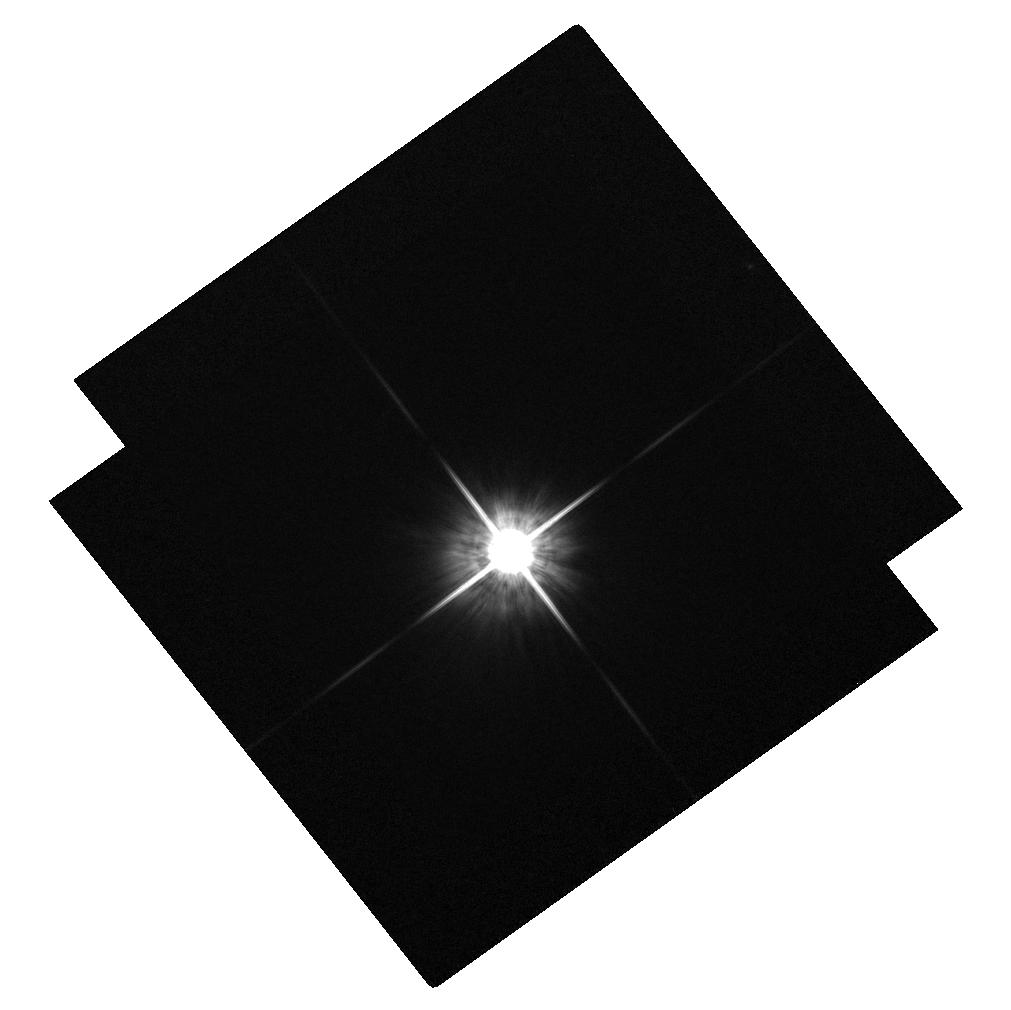
Target: HD237859. Instrument: ACS/WFC. Filter: F814W. Exposure: 1 min. Observation ID: hst_10569_c5_acs_wfc_f814w_j9dwc5

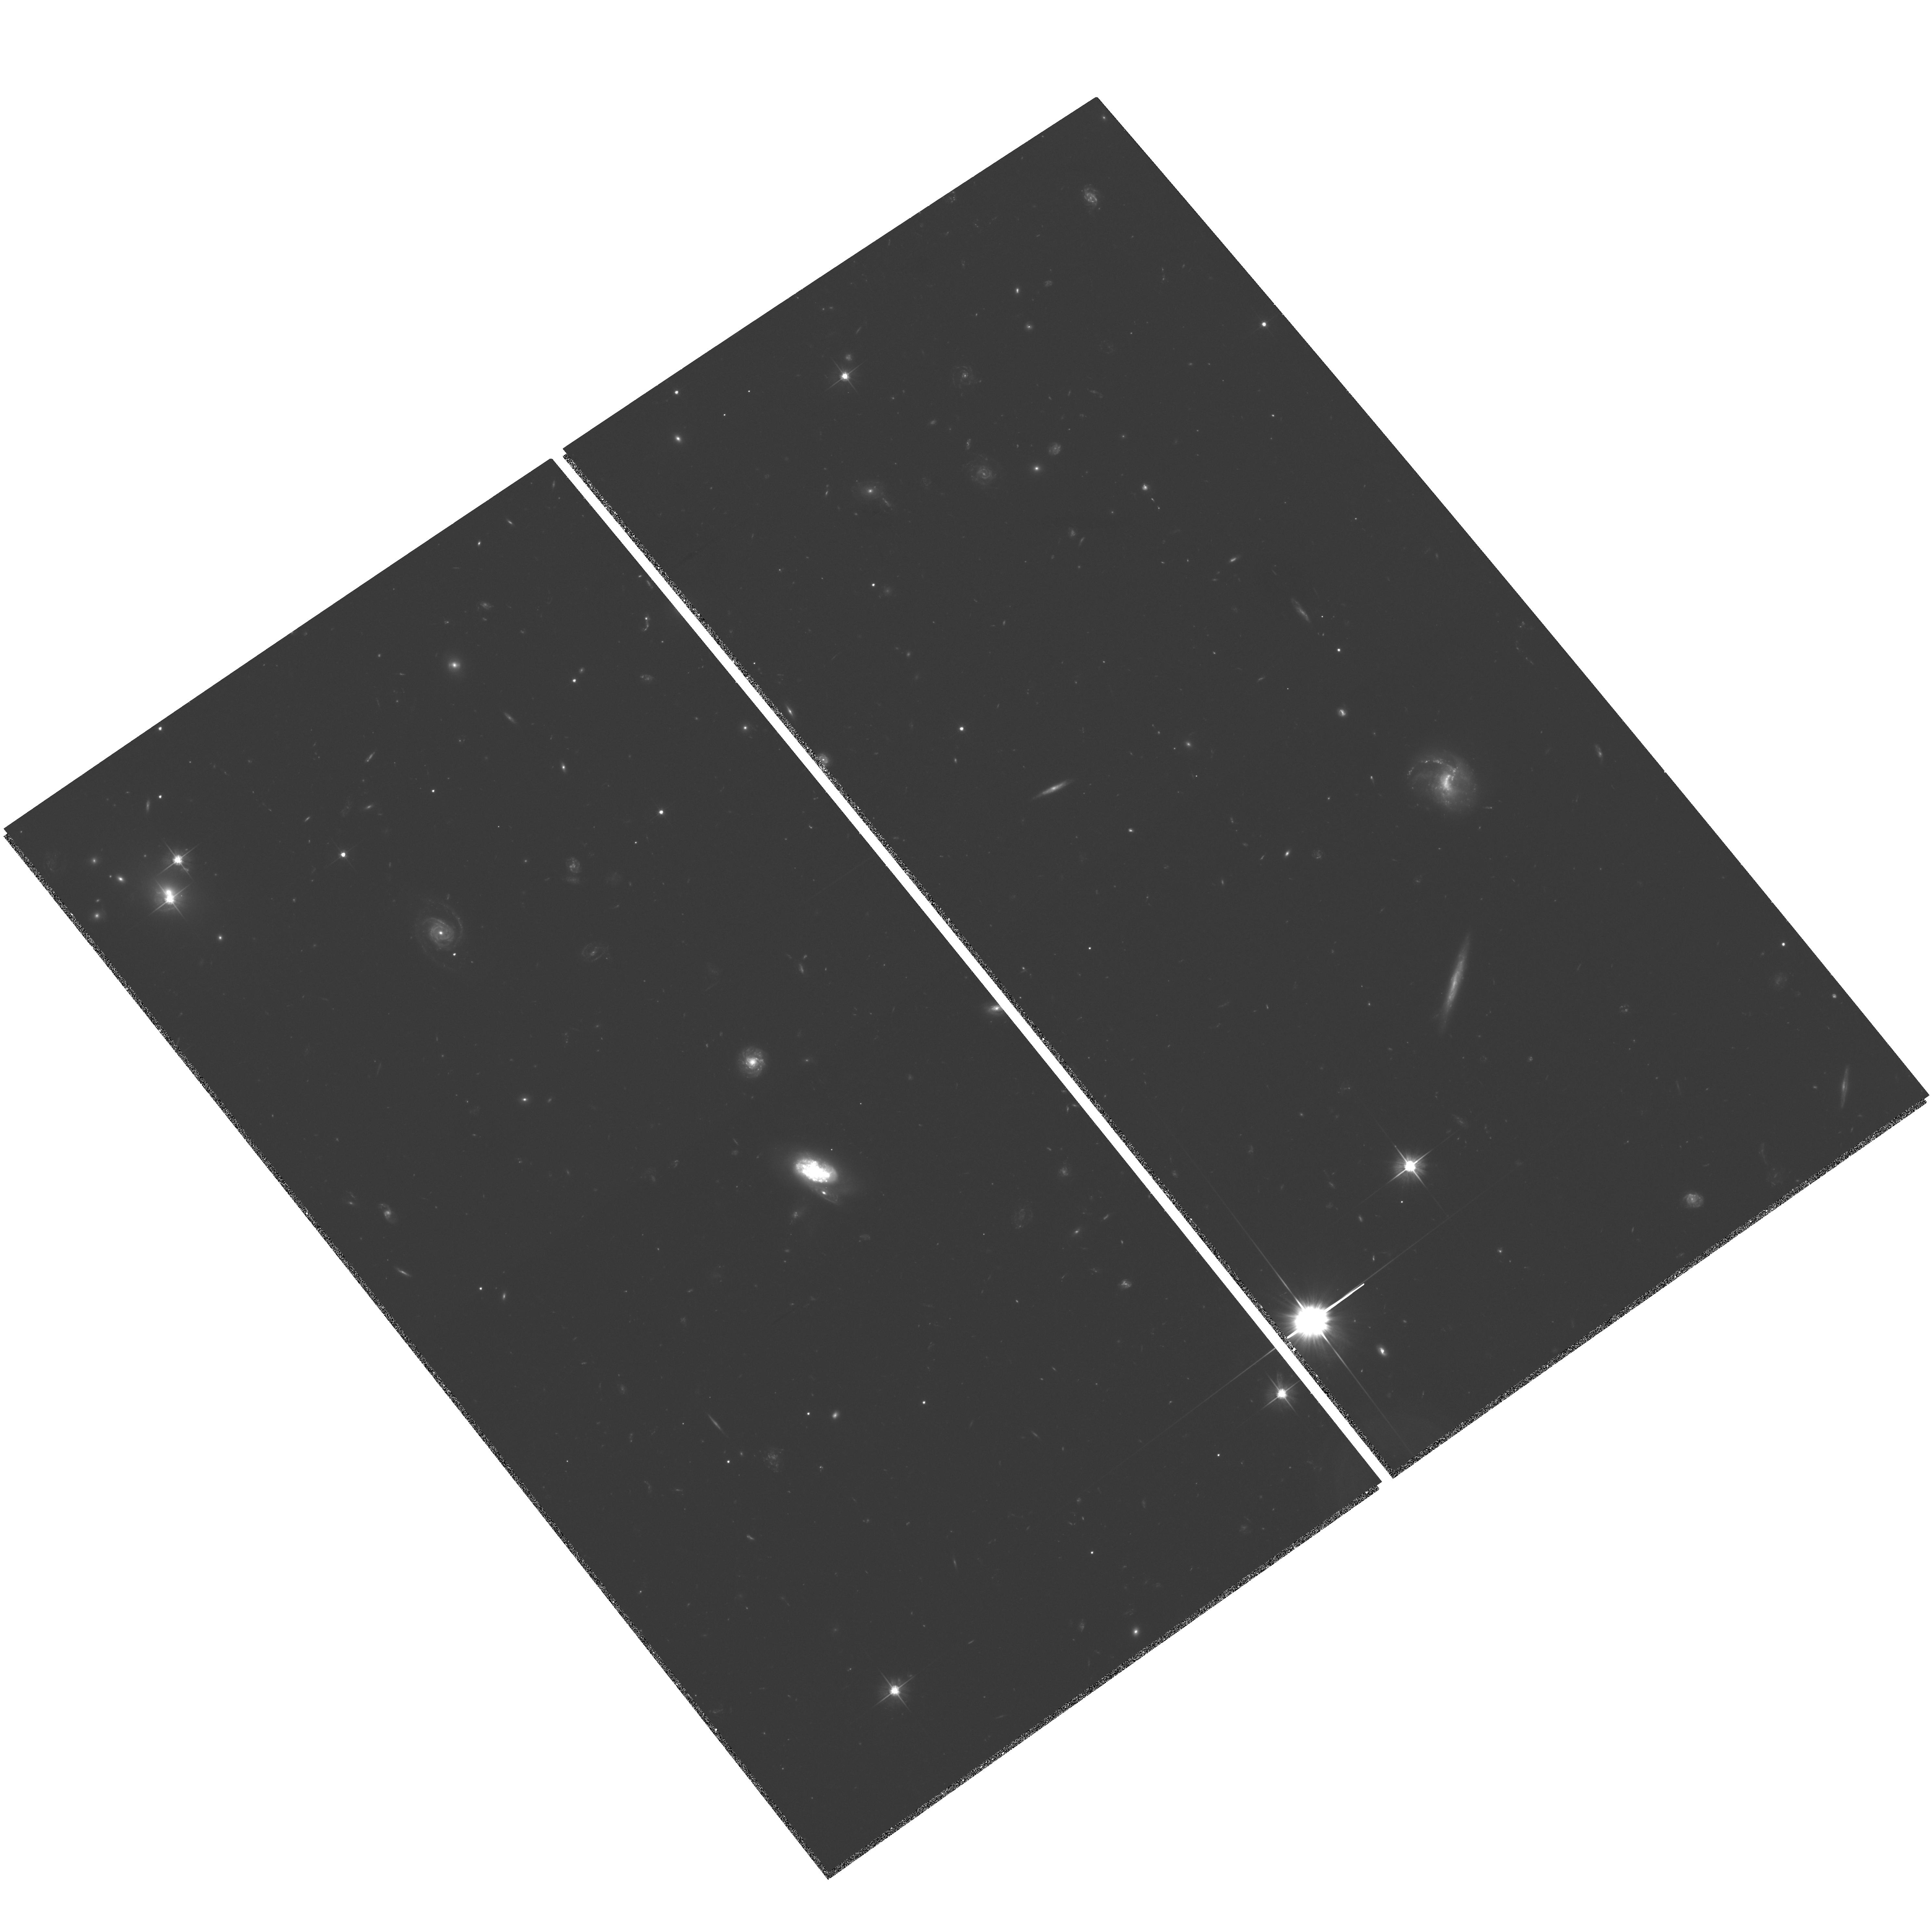
Target: Q0957+561. Instrument: ACS/WFC. Filter: F606W. Exposure: 2.1 h. Observation ID: hst_10569_04_acs_wfc_f606w_j9dw04

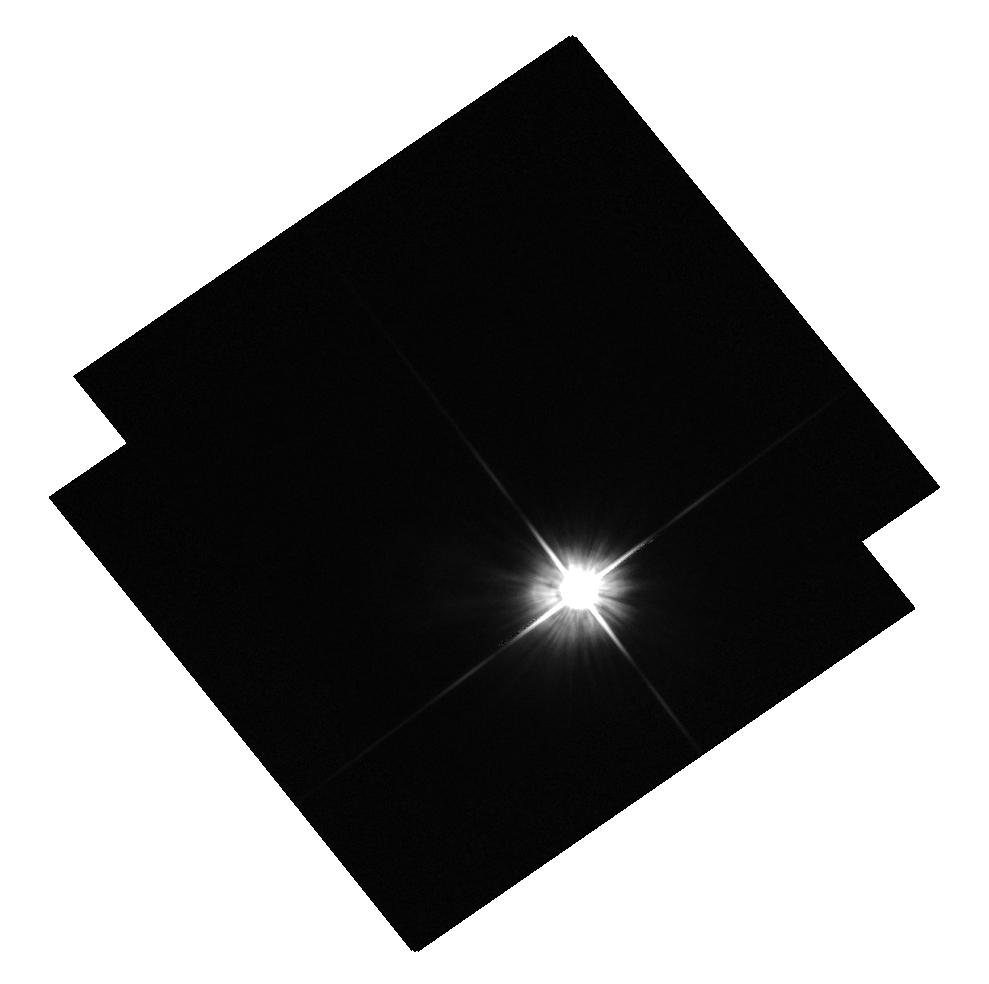
Target: HD237859-OFFSET. Instrument: ACS/WFC. Filter: F606W. Exposure: 1 min. Observation ID: hst_10569_b5_acs_wfc_f606w_j9dwb5

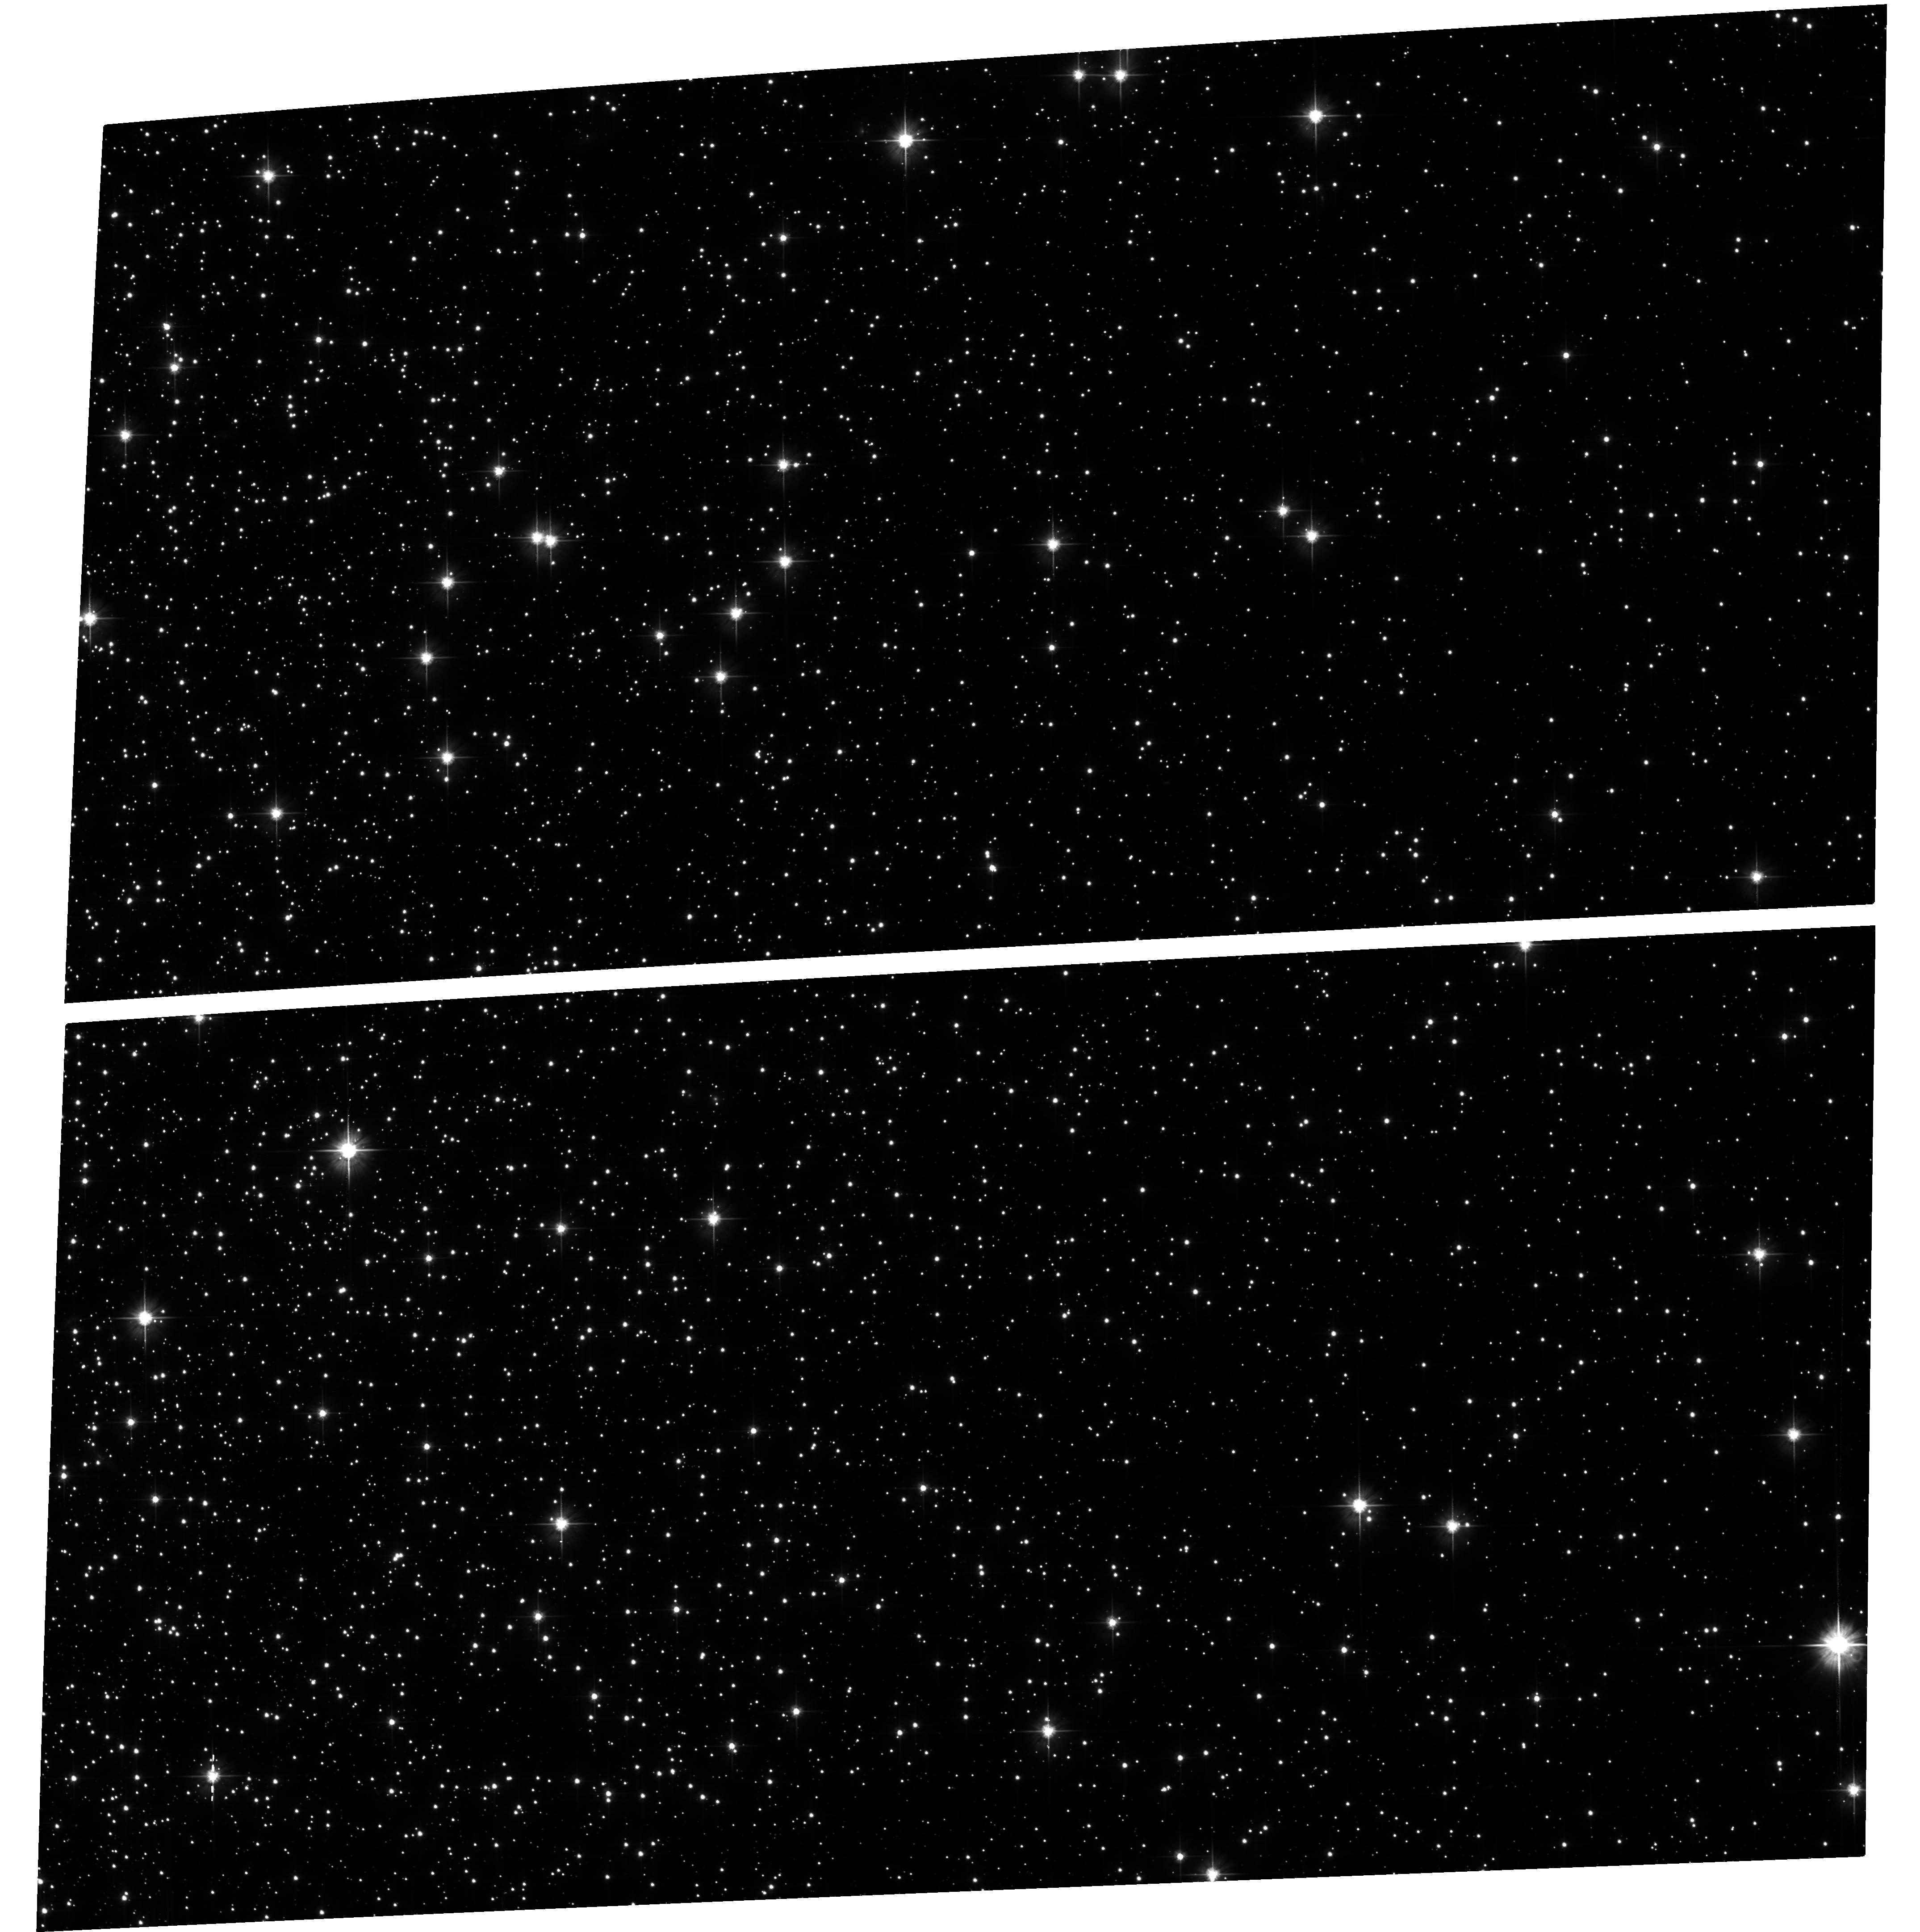
Target: NGC104. Instrument: ACS/WFC. Filter: F606W. Exposure: 23 min. Observation ID: hst_10569_06_acs_wfc_f606w_j9dw06

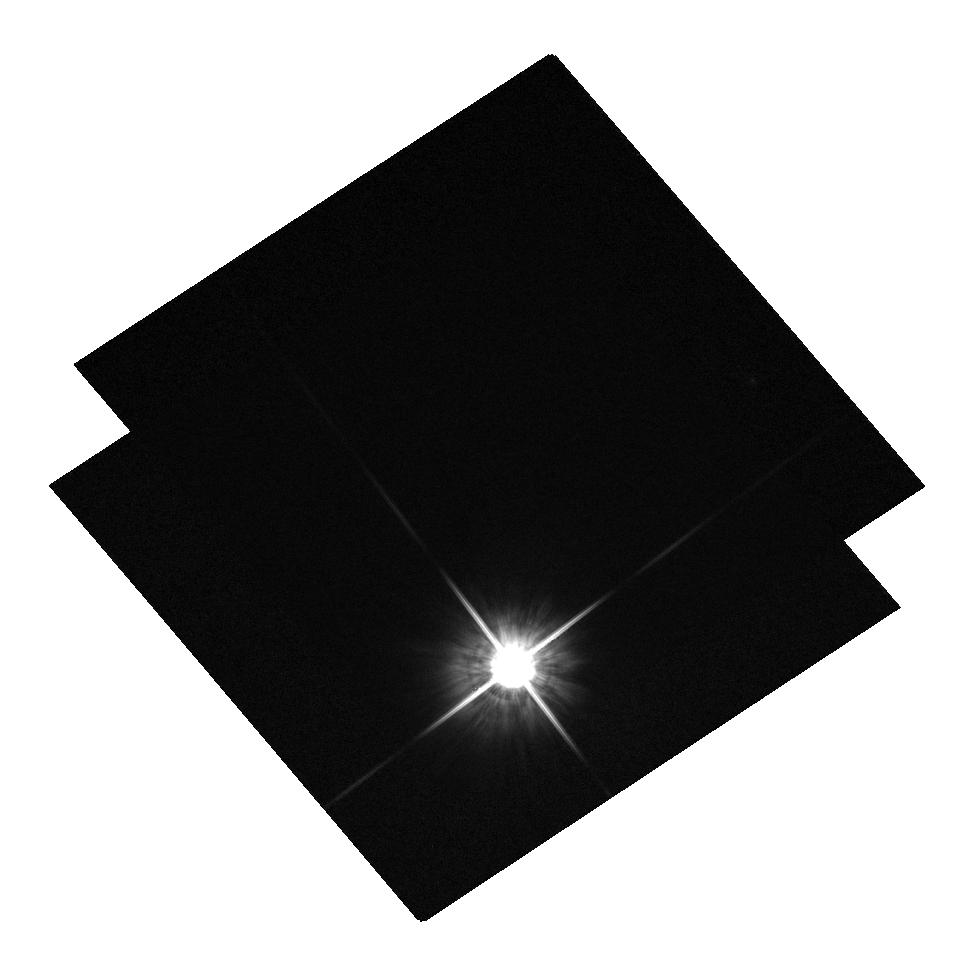
Target: HD237859. Instrument: ACS/WFC. Filter: F814W. Exposure: 1 min. Observation ID: hst_10569_05_acs_wfc_f814w_j9dw05

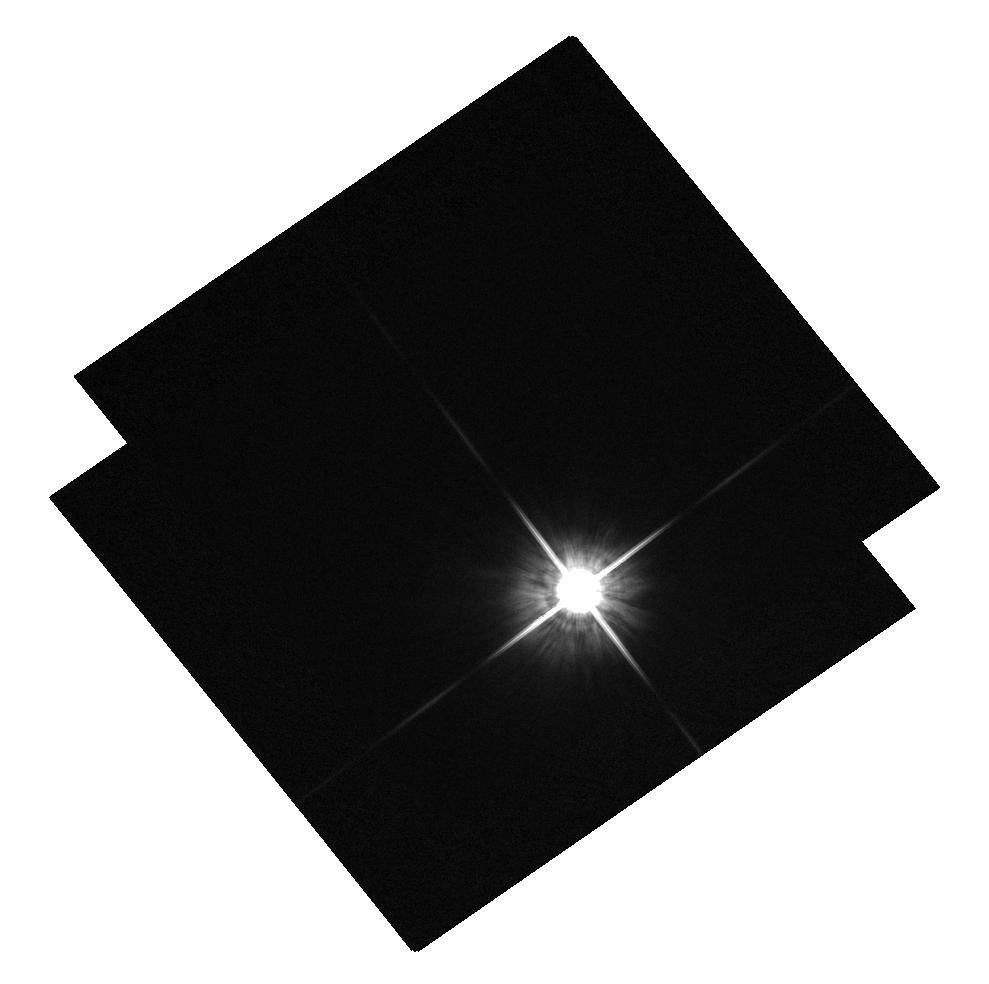
Target: HD237859. Instrument: ACS/WFC. Filter: F814W. Exposure: 1 min. Observation ID: hst_10569_b5_acs_wfc_f814w_j9dwb5

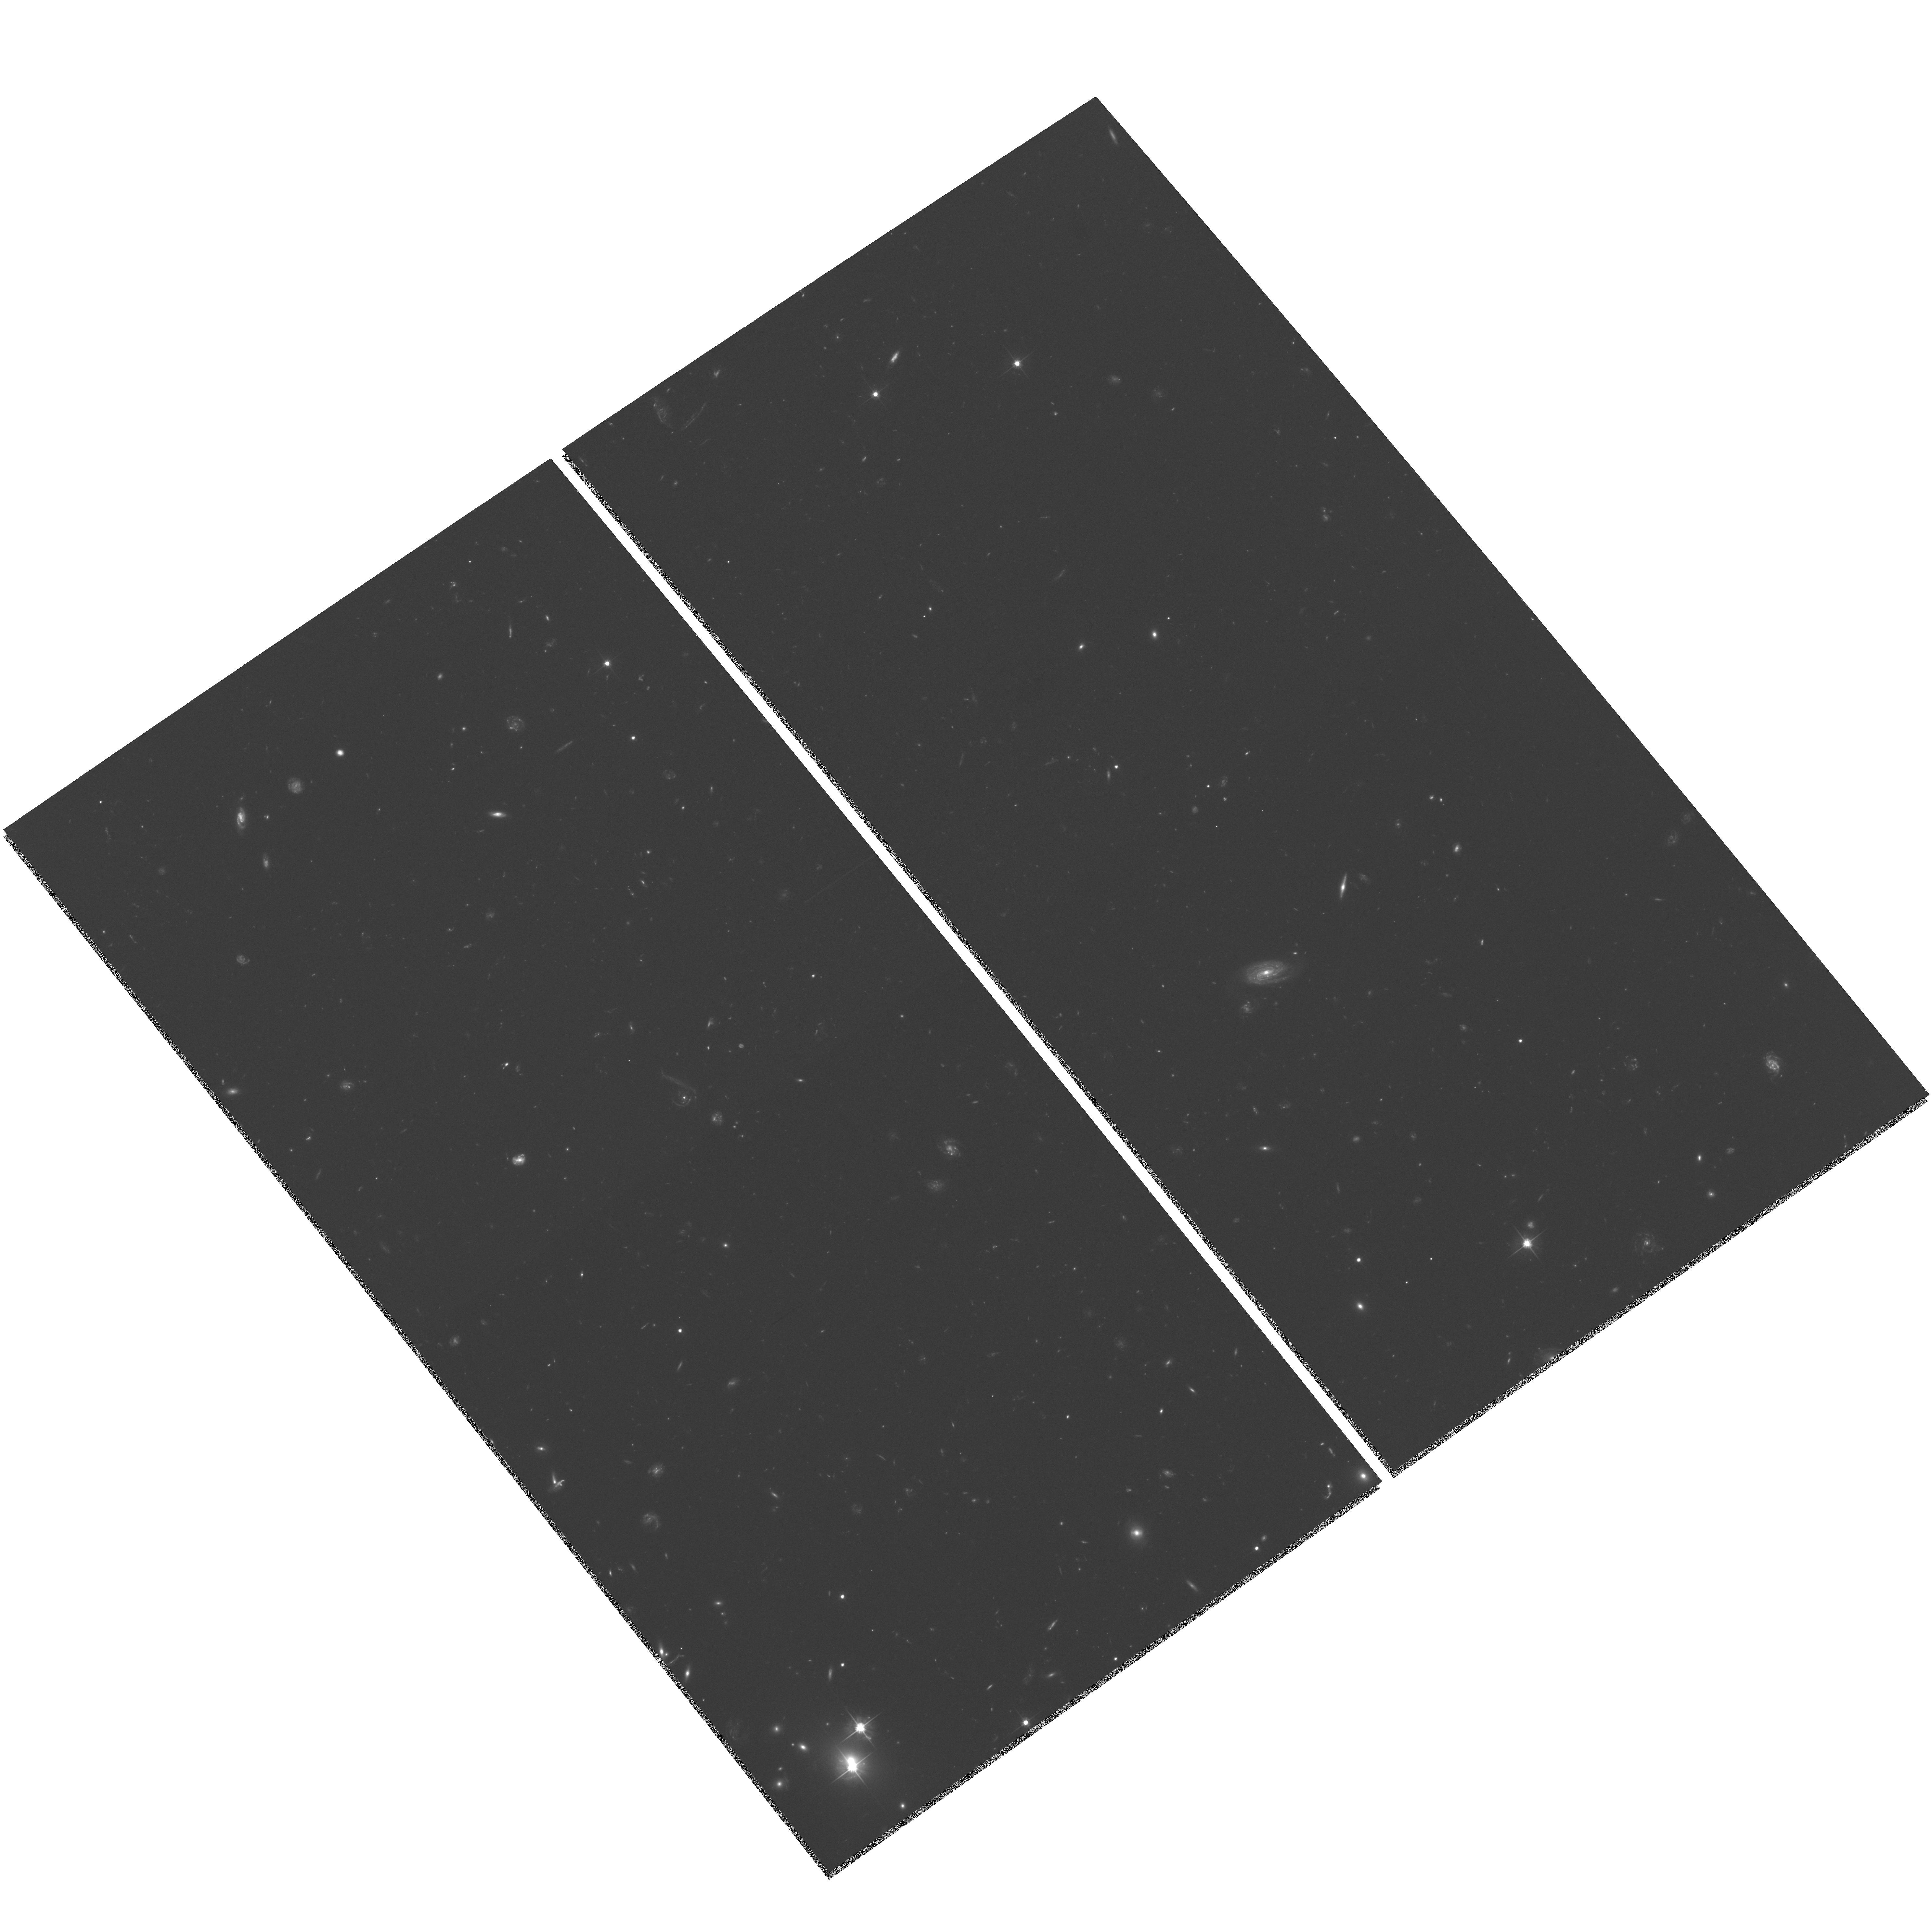
Target: Q0957+561. Instrument: ACS/WFC. Filter: F606W. Exposure: 2.1 h. Observation ID: hst_10569_03_acs_wfc_f606w_j9dw03

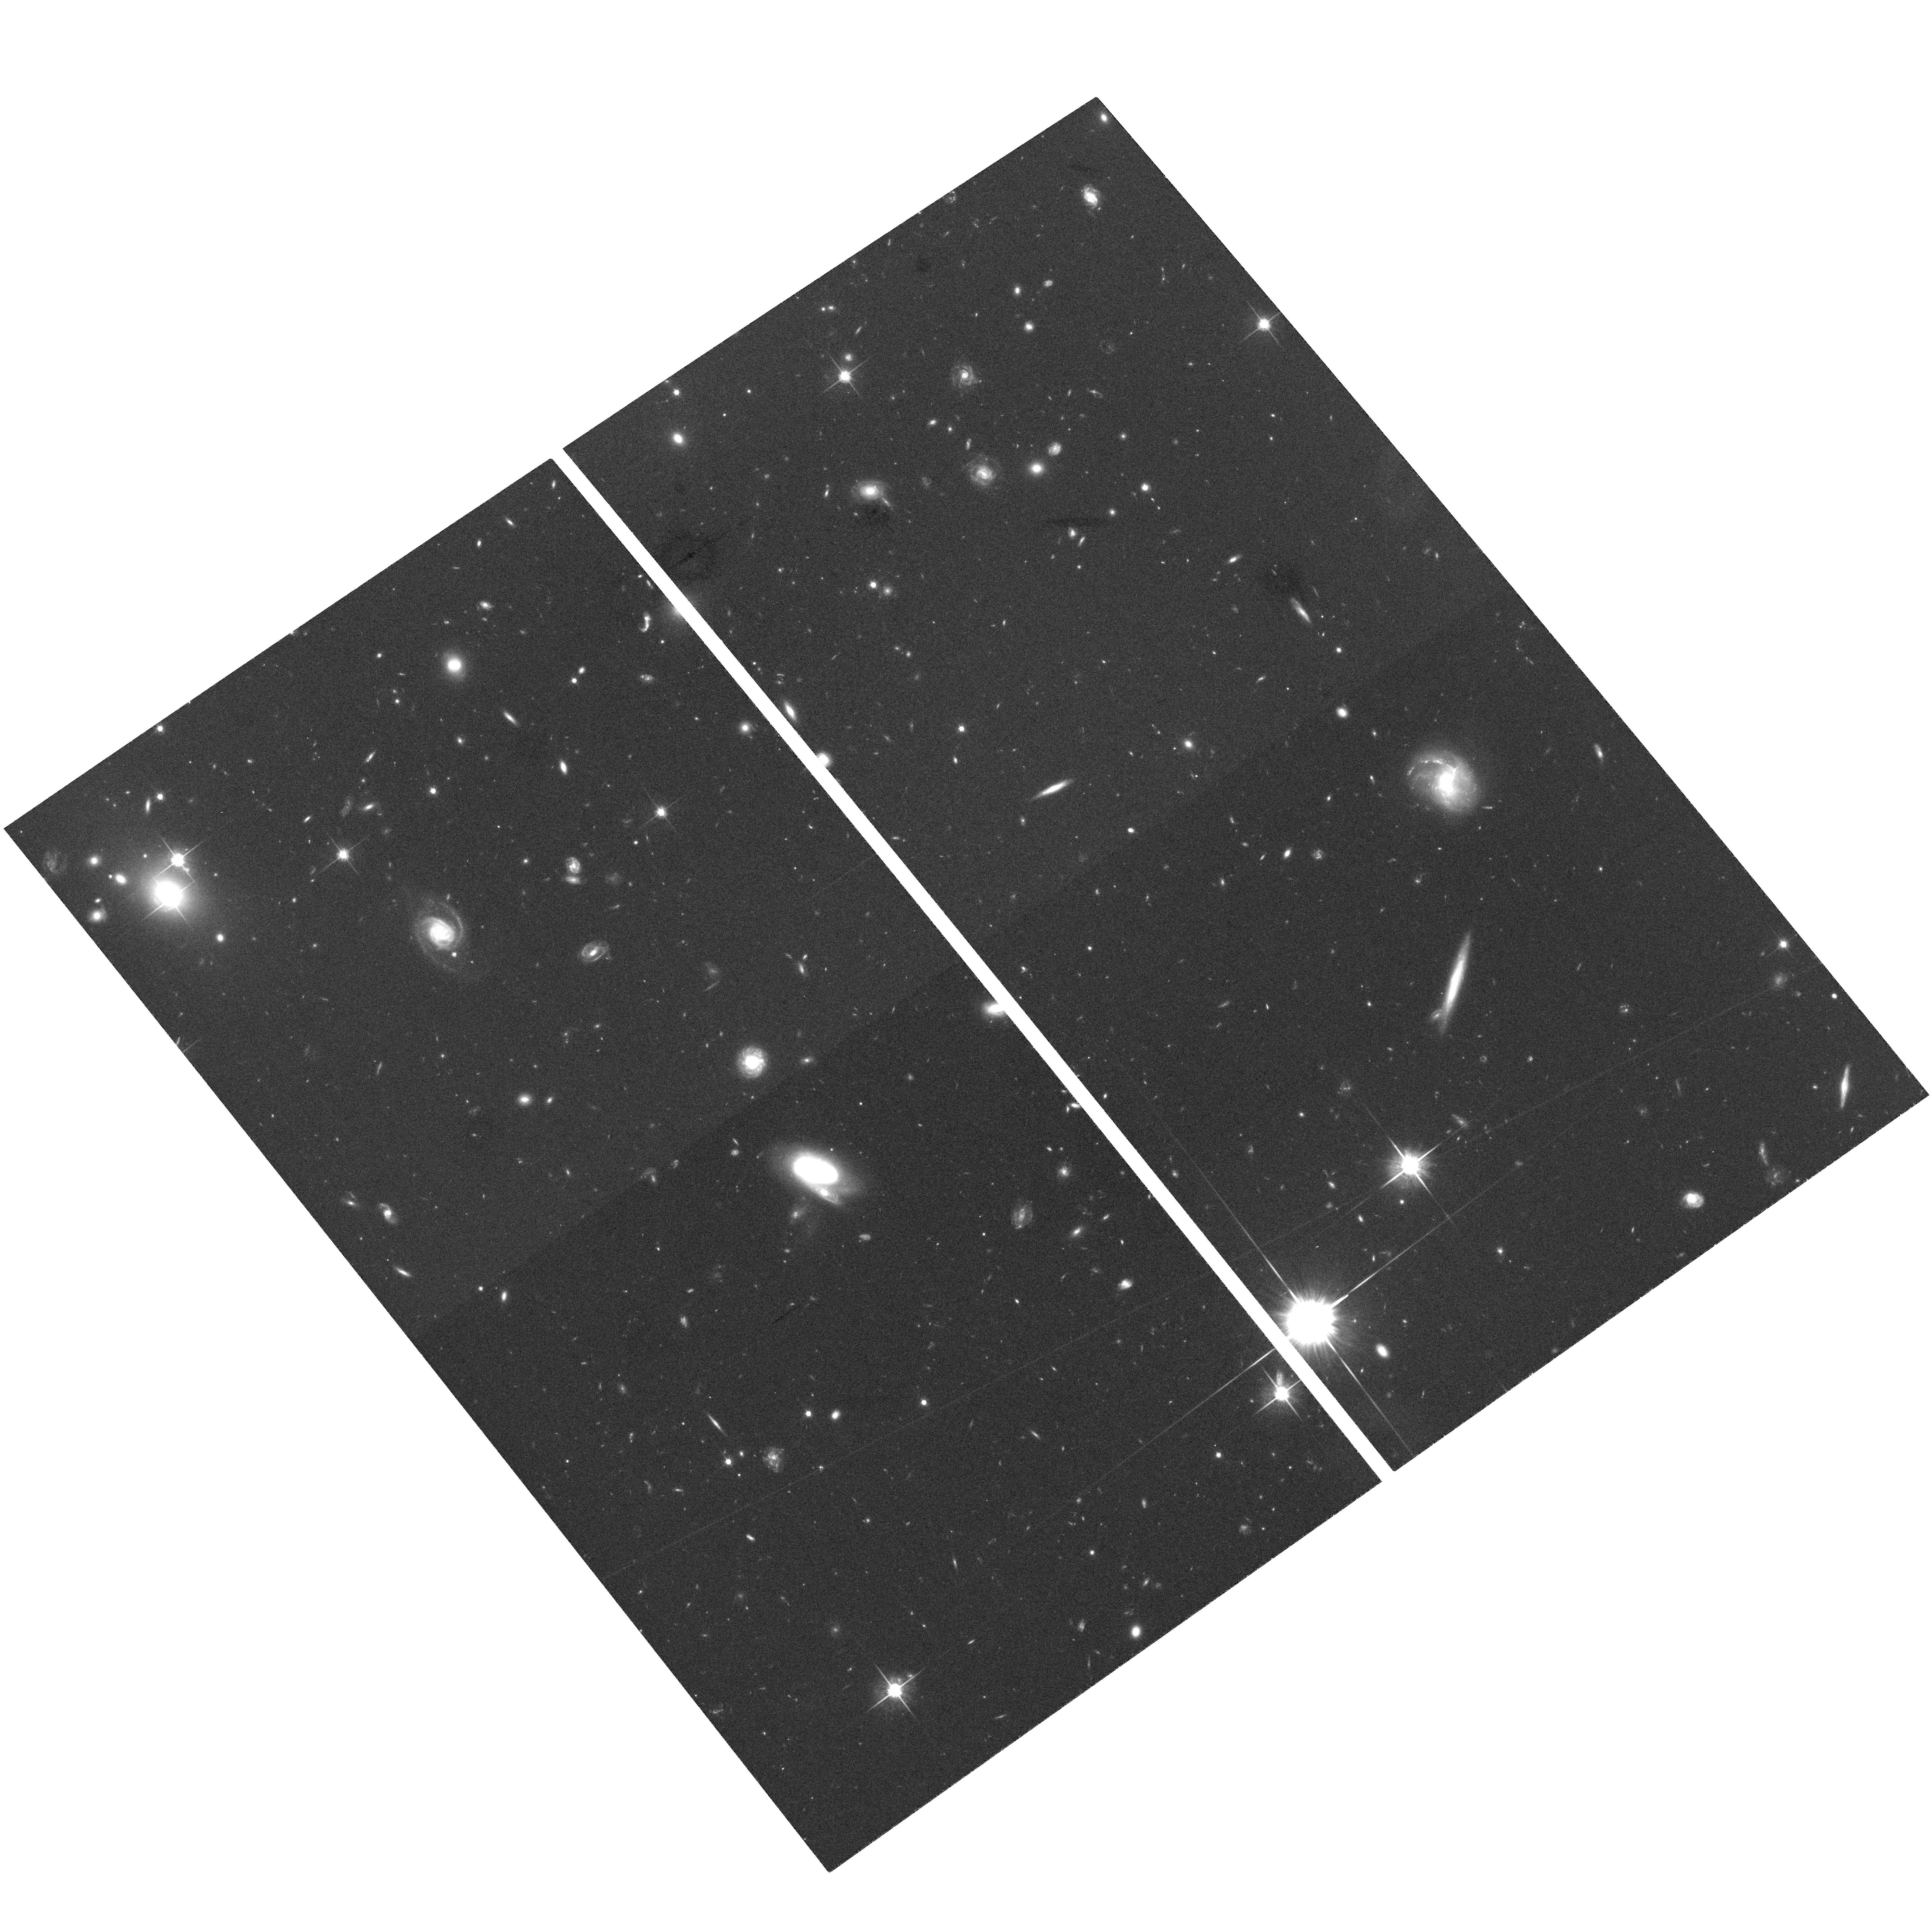
Target: Q0957+561. Instrument: ACS/WFC. Filter: F814W. Exposure: 1 h. Observation ID: hst_10569_04_acs_wfc_f814w_j9dw04

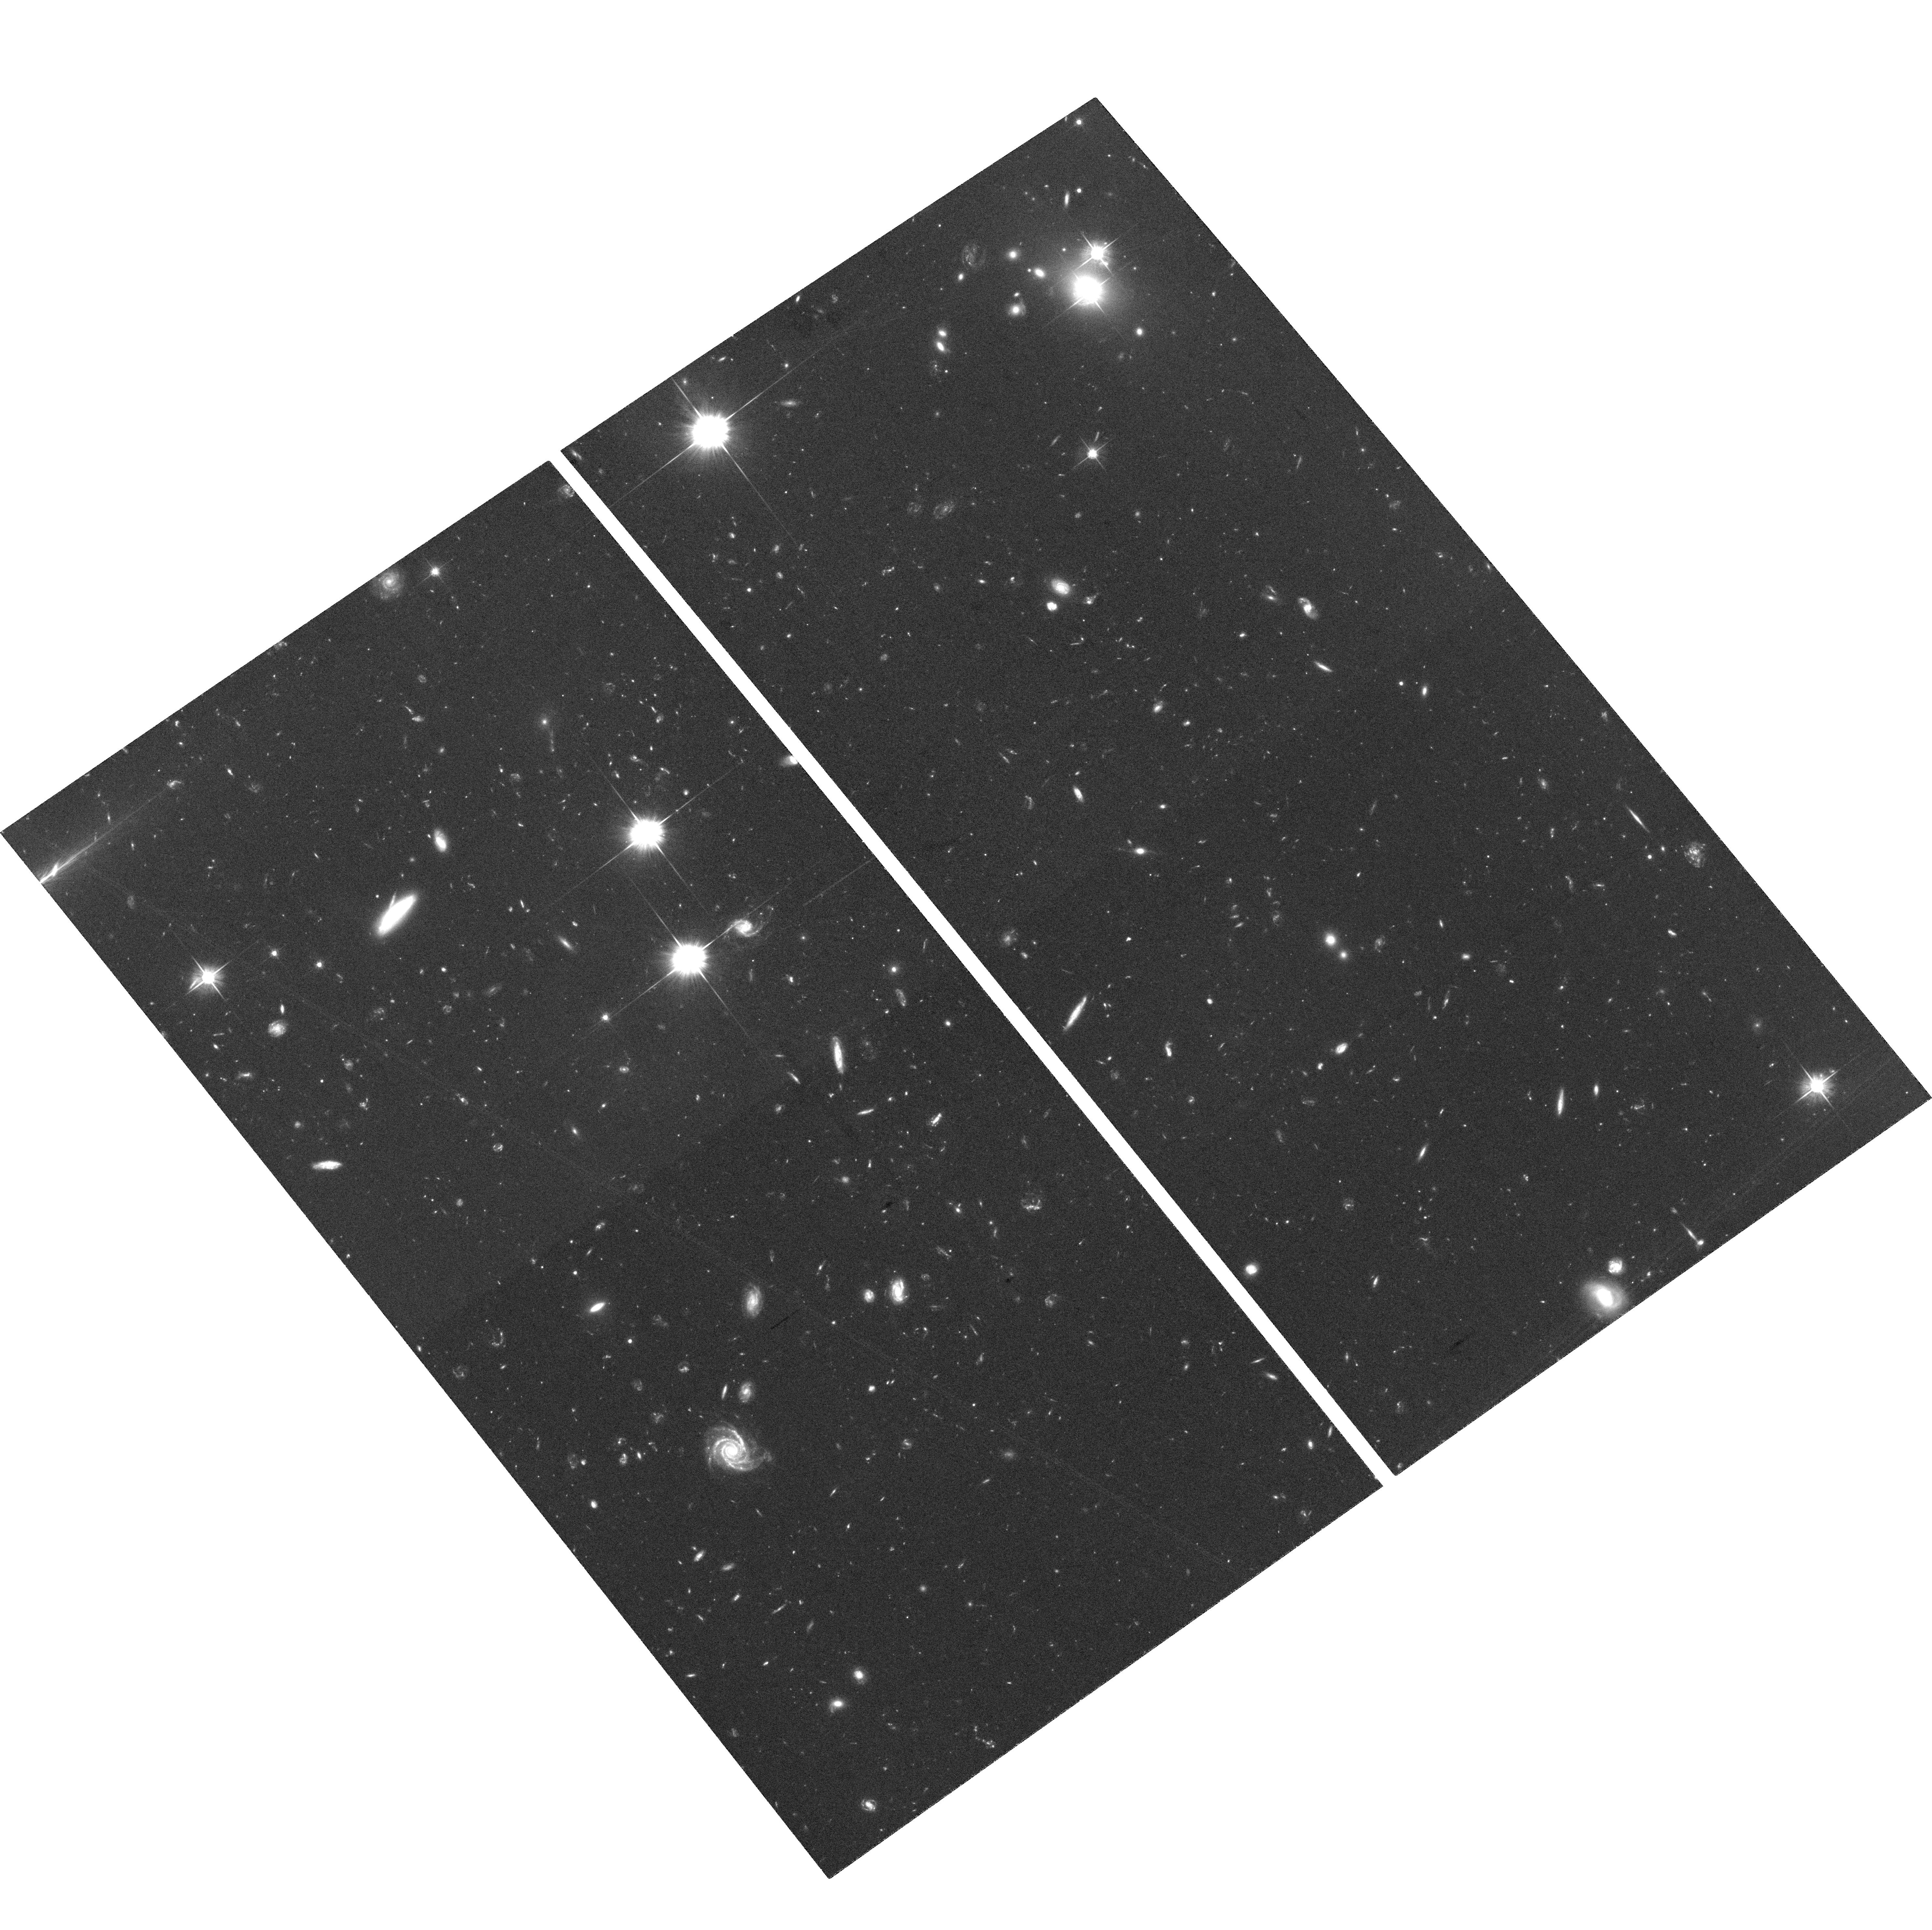
Target: Q0957+561. Instrument: ACS/WFC. Filter: F606W. Exposure: 2.1 h. Observation ID: hst_10569_01_acs_wfc_f606w_j9dw01

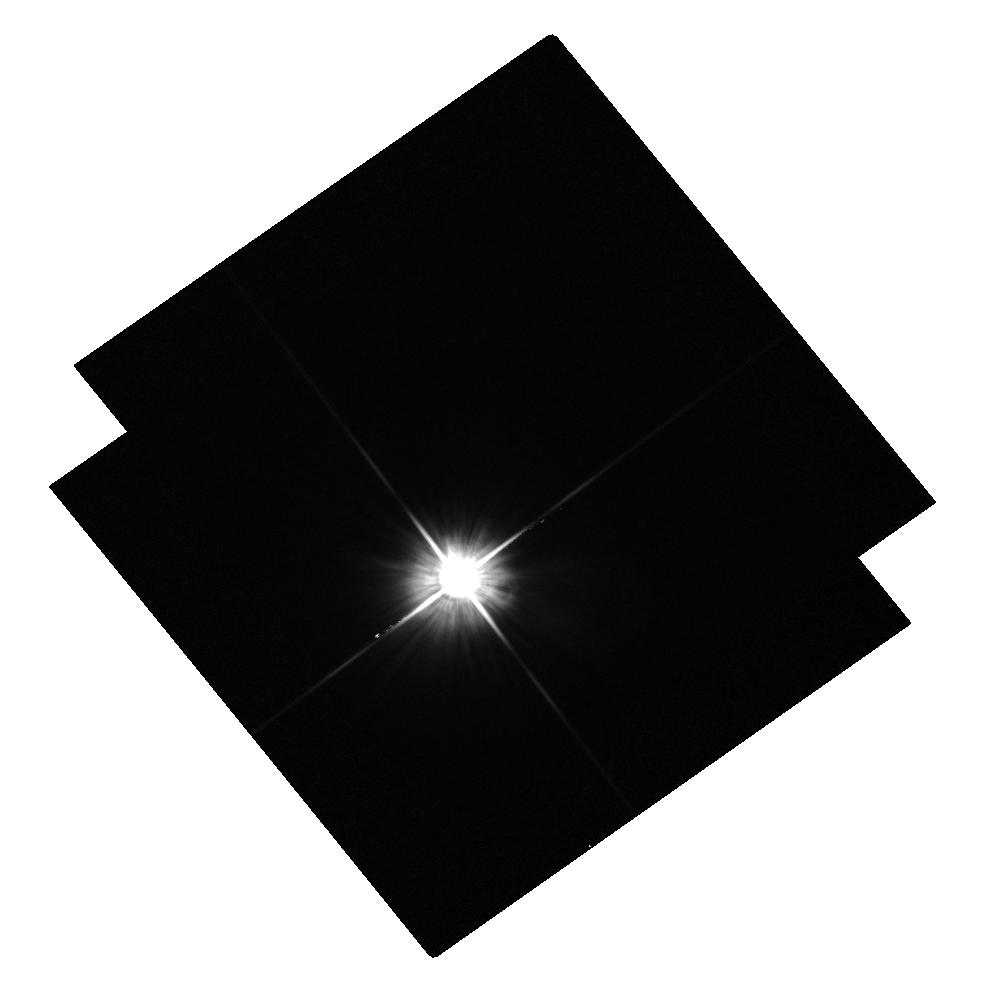
Target: HD237859-OFFSET. Instrument: ACS/WFC. Filter: F606W. Exposure: 1 min. Observation ID: hst_10569_a5_acs_wfc_f606w_j9dwa5

A Last Look at the First Gravitational Lens (PI: Keeton, Charles R.)

Strong gravitational lensing provides our best probe of the behavior of dark matter in galaxy halos and their substructure. We undertake ACS imaging to gain new strong and weak lensing data for the first-discovered lens system Q0957+561. We will make a weak lensing image spanning 6' to map the potential of the cluster around the lens galaxy, and simultaneously obtain a deep image of more than 10 multiply-imaged features in the strong lensing region. This will complete HST's legacy dataset for Q0957+561: a deep multicolor image of a rich multiple-image system, an extremely high-quality weak lensing map, and an existing deep NICMOS image of the Einstein ring. We will combine these three kinds of data into a single lens model--a first-- to produce a sophisticated dark matter map that will provide a uniquely detailed view of the relation between visible and dark matter on galaxy scales, and the best available constraints on dark substructure. In addition, the best available $H_0$ measurement from lensing will potentially allow us to leverage the WMAP data into a more precise measurement of dark energy properties as well. Astrophysics with strong lensing depends crucially on HST's unique capability for precise, well-resolved observations of low-surface-brightness structures next to bright objects, so it is a high priority to address outstanding questions before the demise of HST.